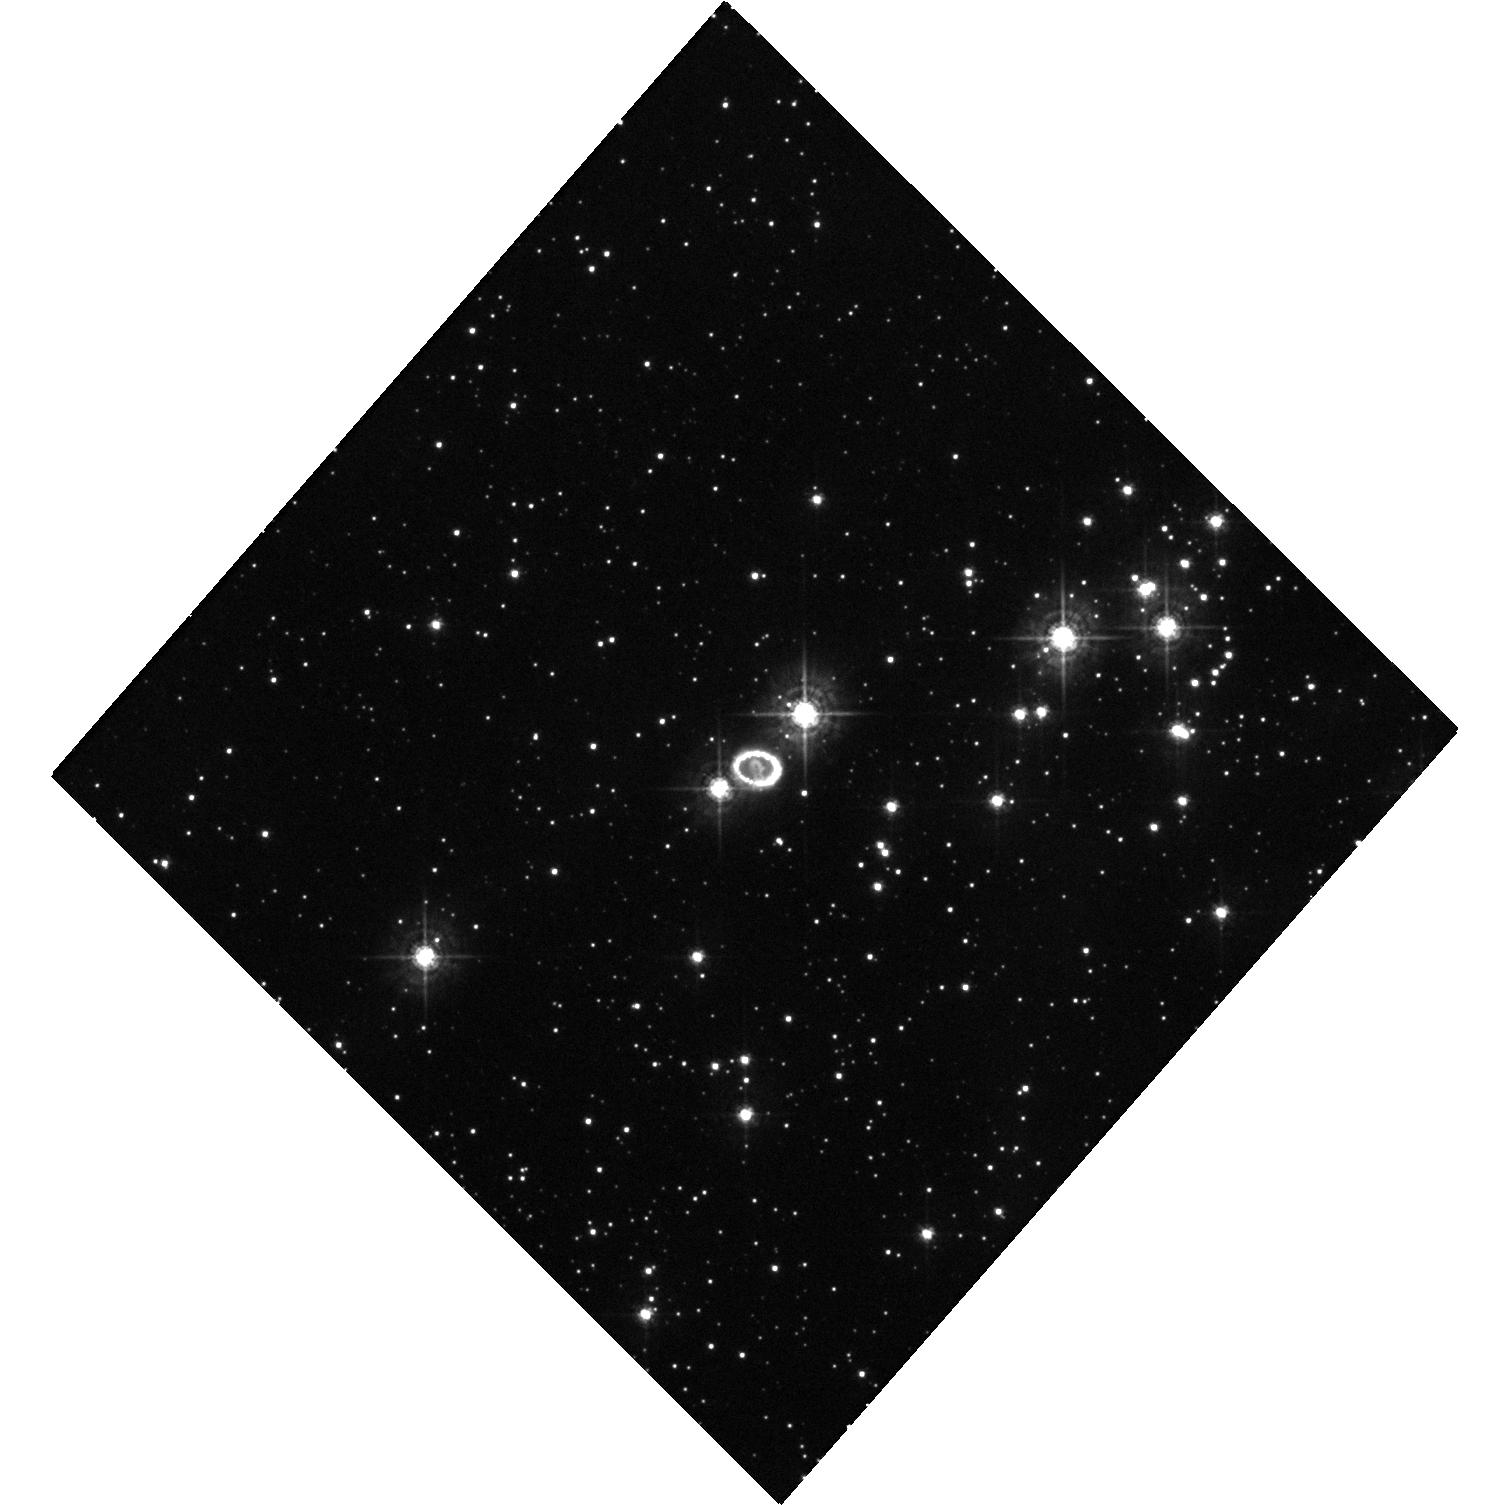
Target: SN-1987A. Instrument: WFC3/UVIS. Filter: F438W. Exposure: 20 min. Observation ID: hst_13810_01_wfc3_uvis_f438w_iclf01

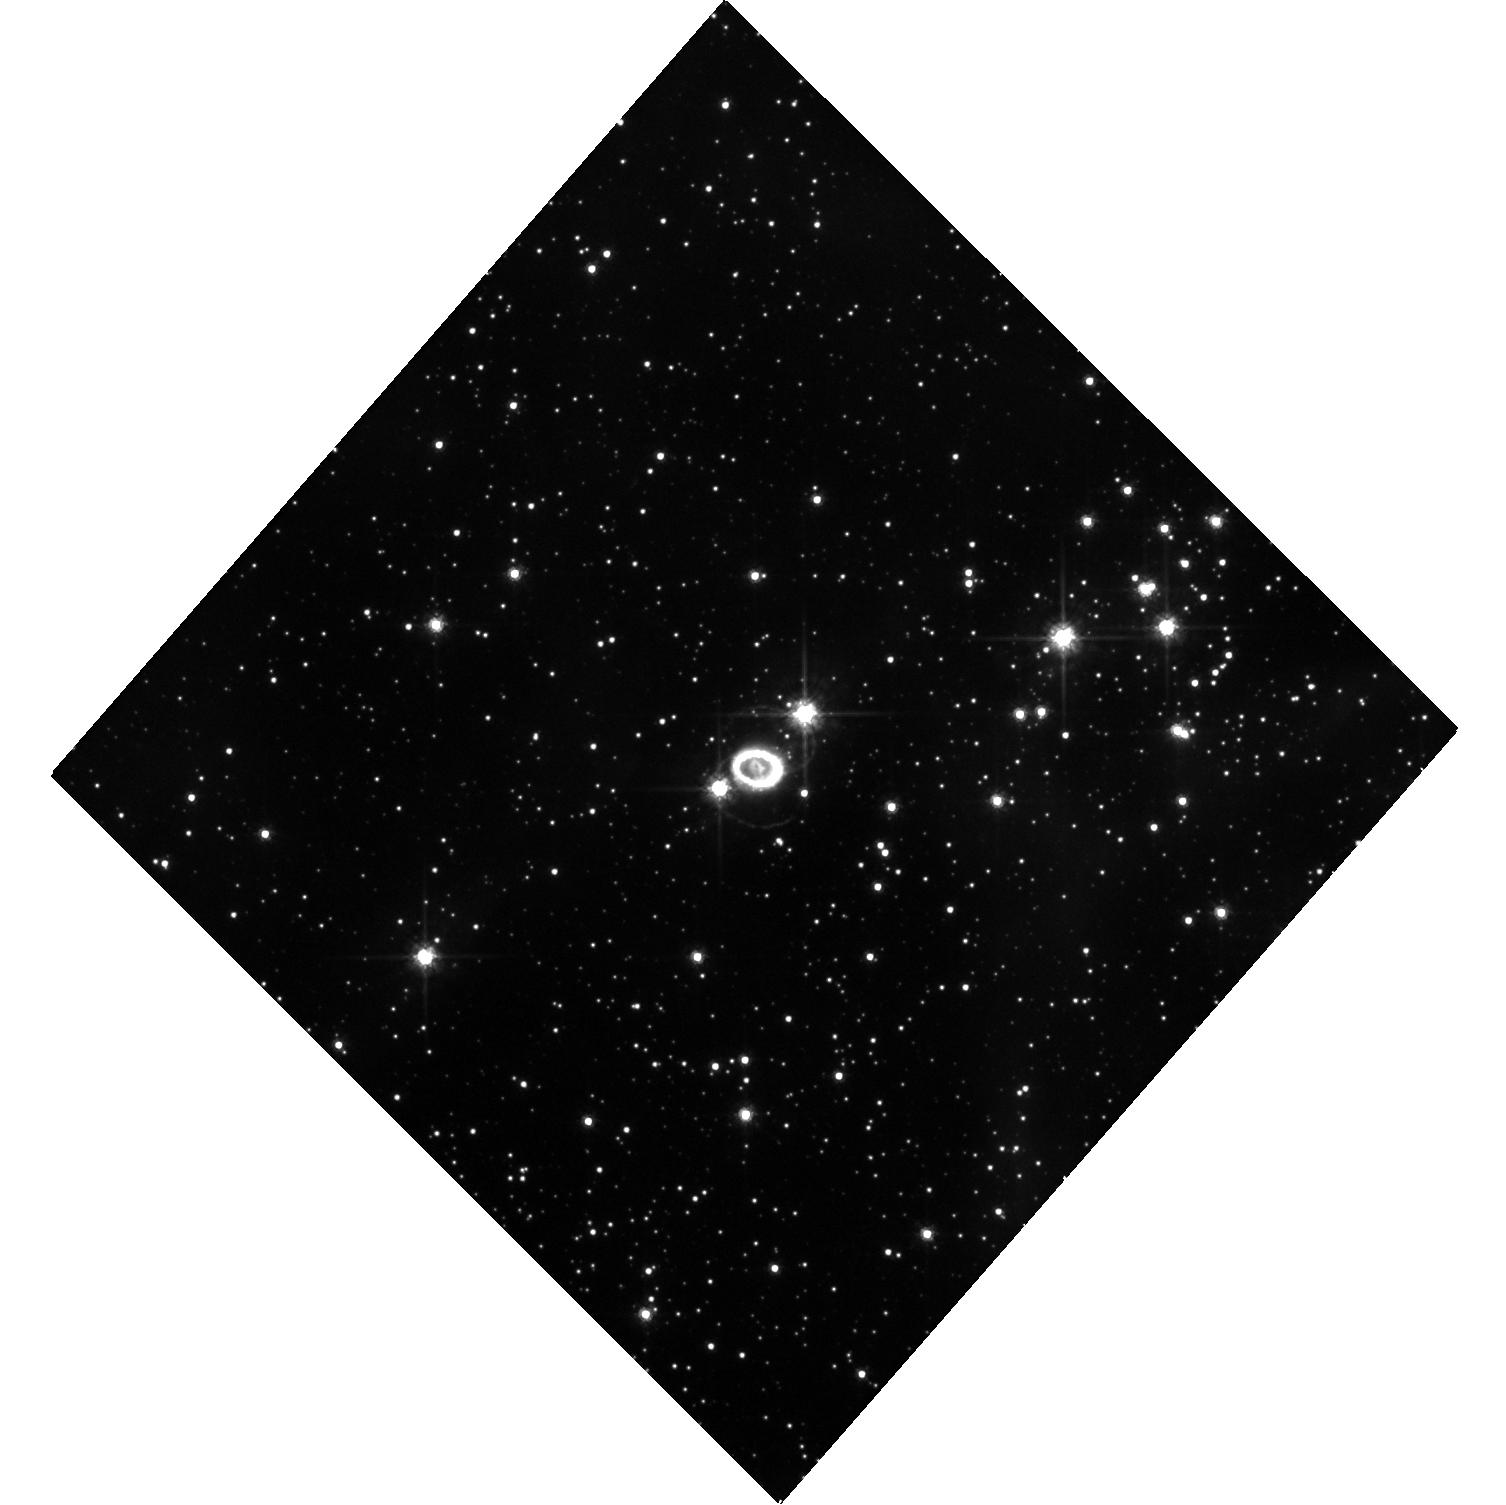
Target: SN-1987A. Instrument: WFC3/UVIS. Filter: F625W. Exposure: 20 min. Observation ID: hst_13810_01_wfc3_uvis_f625w_iclf01

SAINTS: Images of SN 1987A (PI: Kirshner, Robert P.)

SN 1987A is the great supernova of the HST era. It is the only case where we have detailed knowledge of the pre-existing structure in the circumstellar gas. It is the only case where we can observe the details of a transition from supernova to supernova remnant. An unbroken string of observations is the essential tool for detecting change and establishing a uniform legacy archive. As we have demonstrated, images reveal a wide variety of processes at work-- most notably the change in the energetics of the debris from radioactive power in the first 5000 days to X-ray illumination from the outside at the present day. We also observed the explosive eruption of "hotspots" around the circumstellar ring and are now using their time history to infer their structure. We have devised a way to image the reverse shock at both Lyman alpha and H-alpha that will help solve a riddle in the excitation of these lines and illuminate the hydrodynamics of the site where non-thermal processes are at work. We propose this novel UV work for the current cycle. The HST observations have a unique blend of photometric fidelity and angular resolution that also makes them the indispensable partner to ongoing X-ray, radio, and far-IR observations. ALMA provides a new way to study dust formation and the kinematics of the explosion by comparison to HST images. This HST program is a long term study: for a 25 year old remnant, we believe brief and simple annual sampling is adequate, but an ongoing commitment is essential.